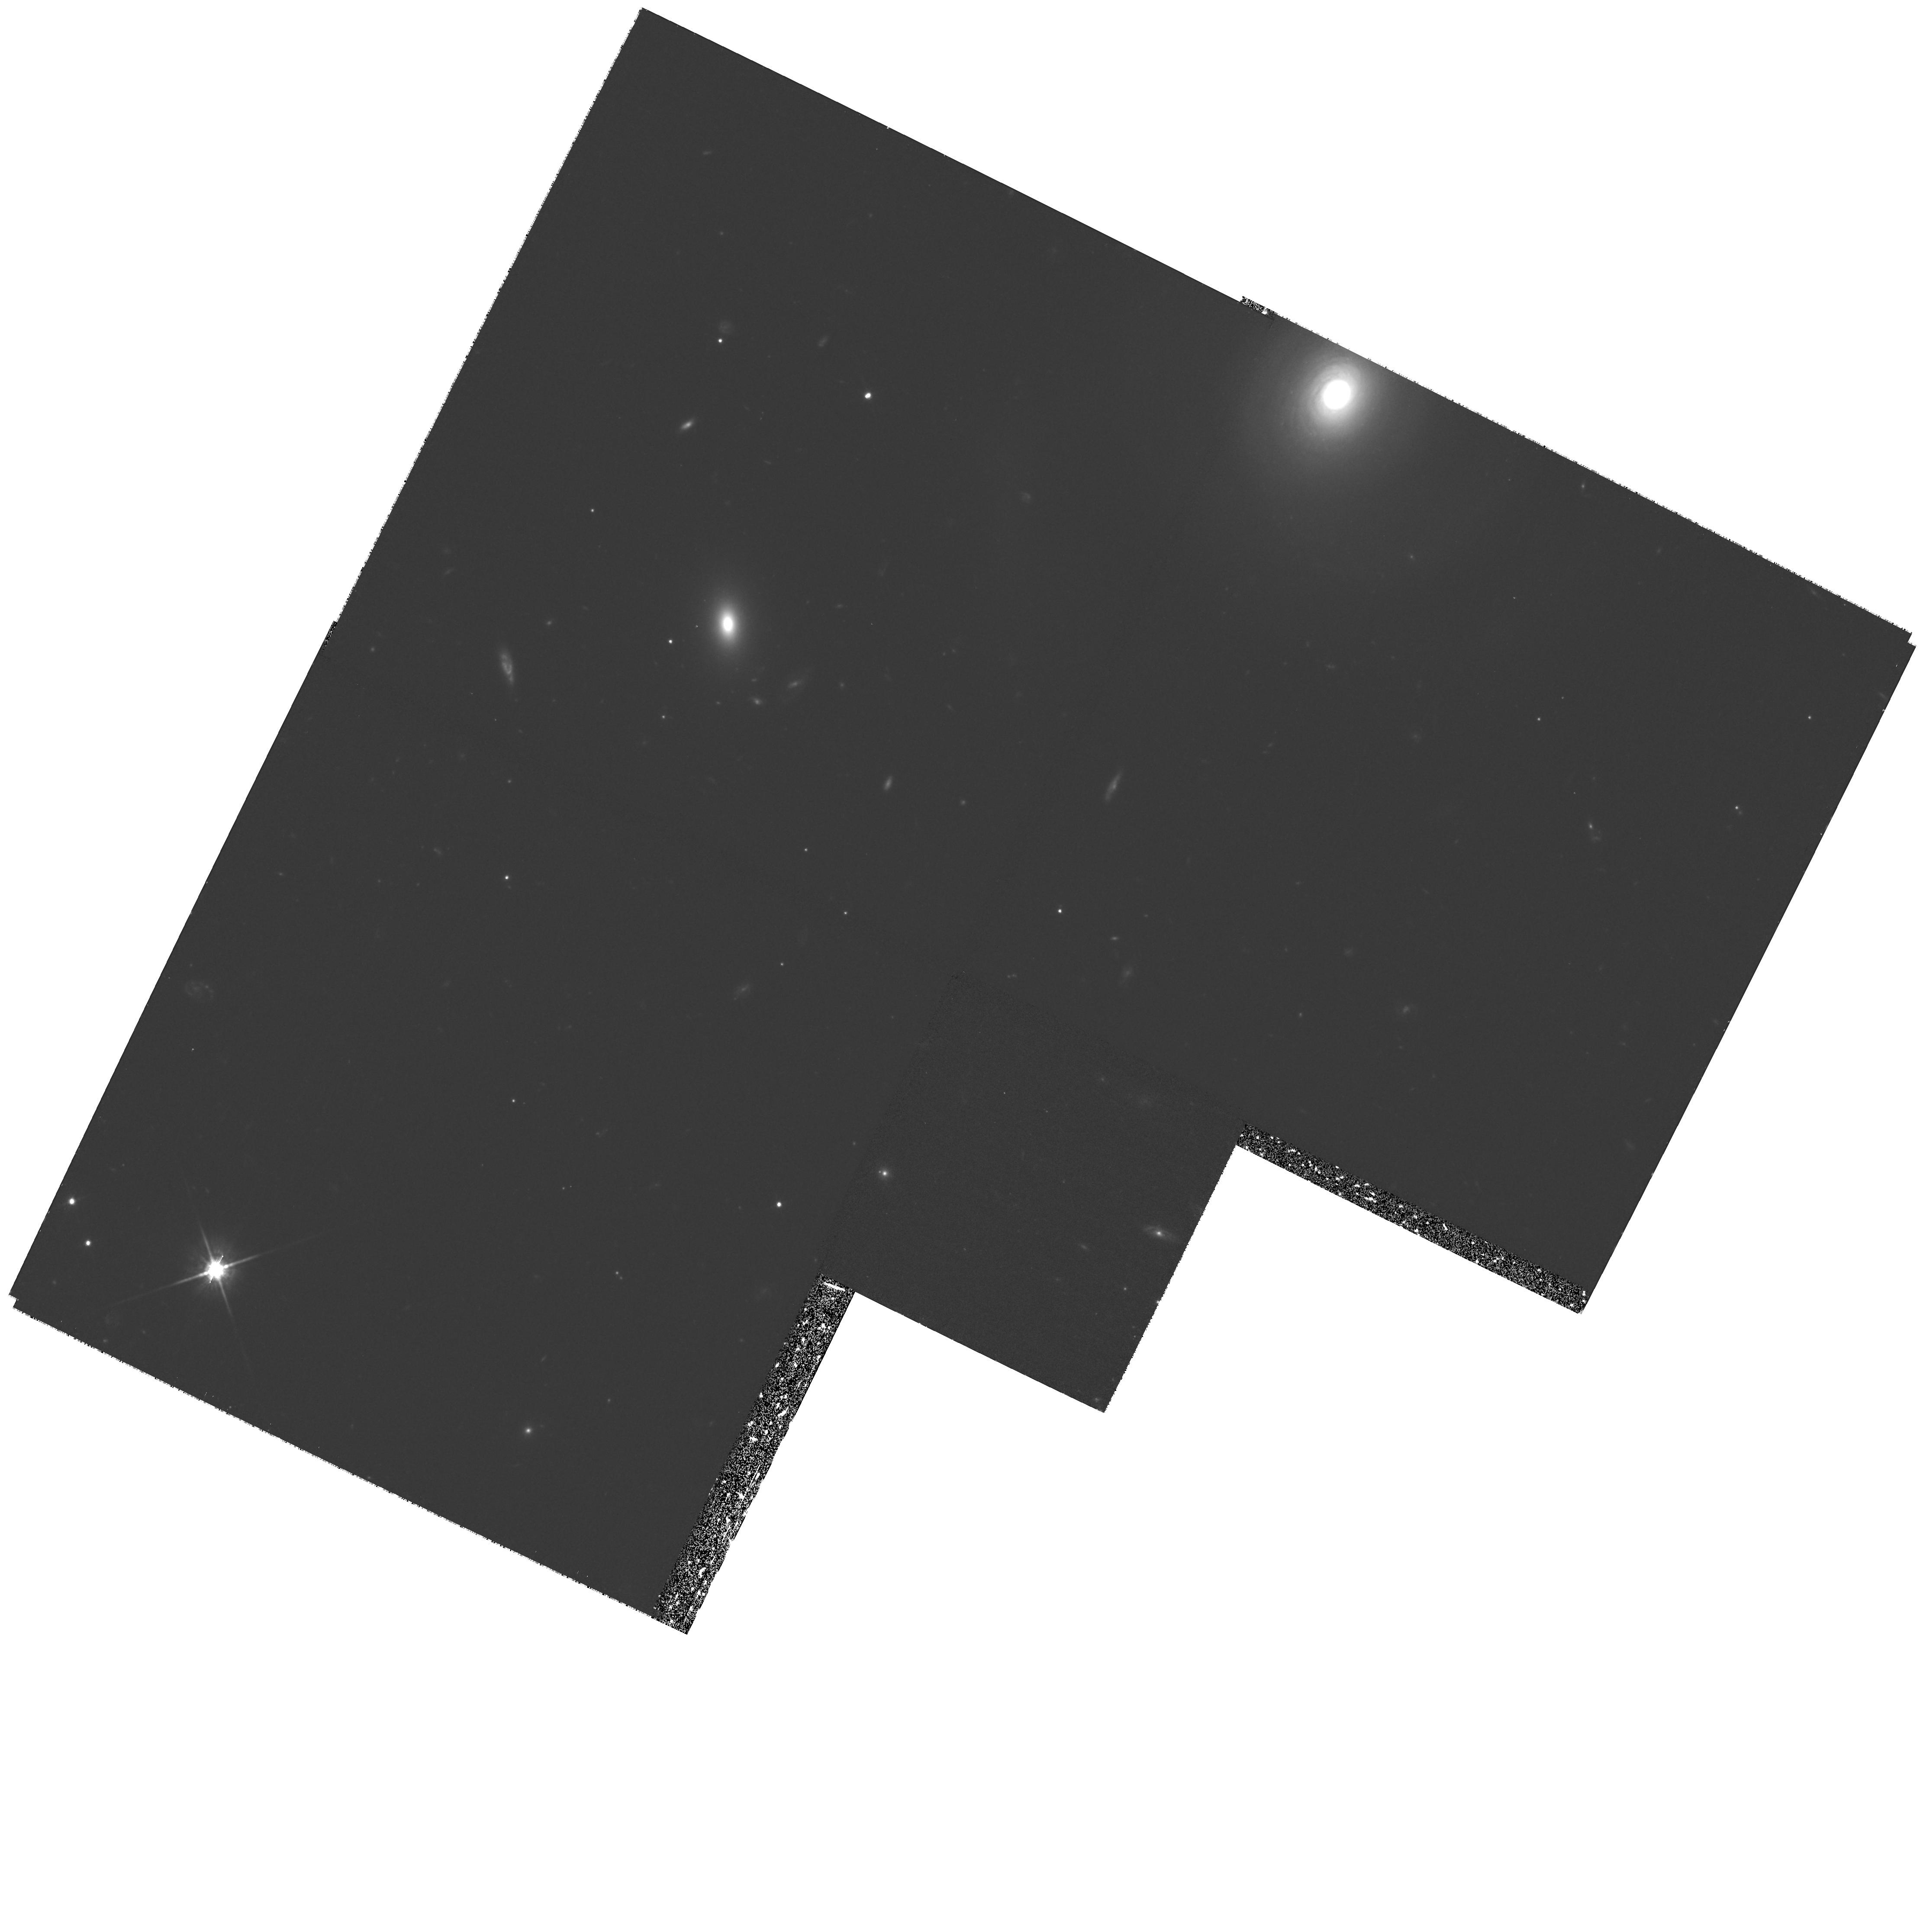
Target: LYNX2-16V31
Instrument: WFPC2/PC
Filter: F814W
Exposure: 1.4 h
Observation ID: hst_8191_03_wfpc2_pc_f814w_u5g103

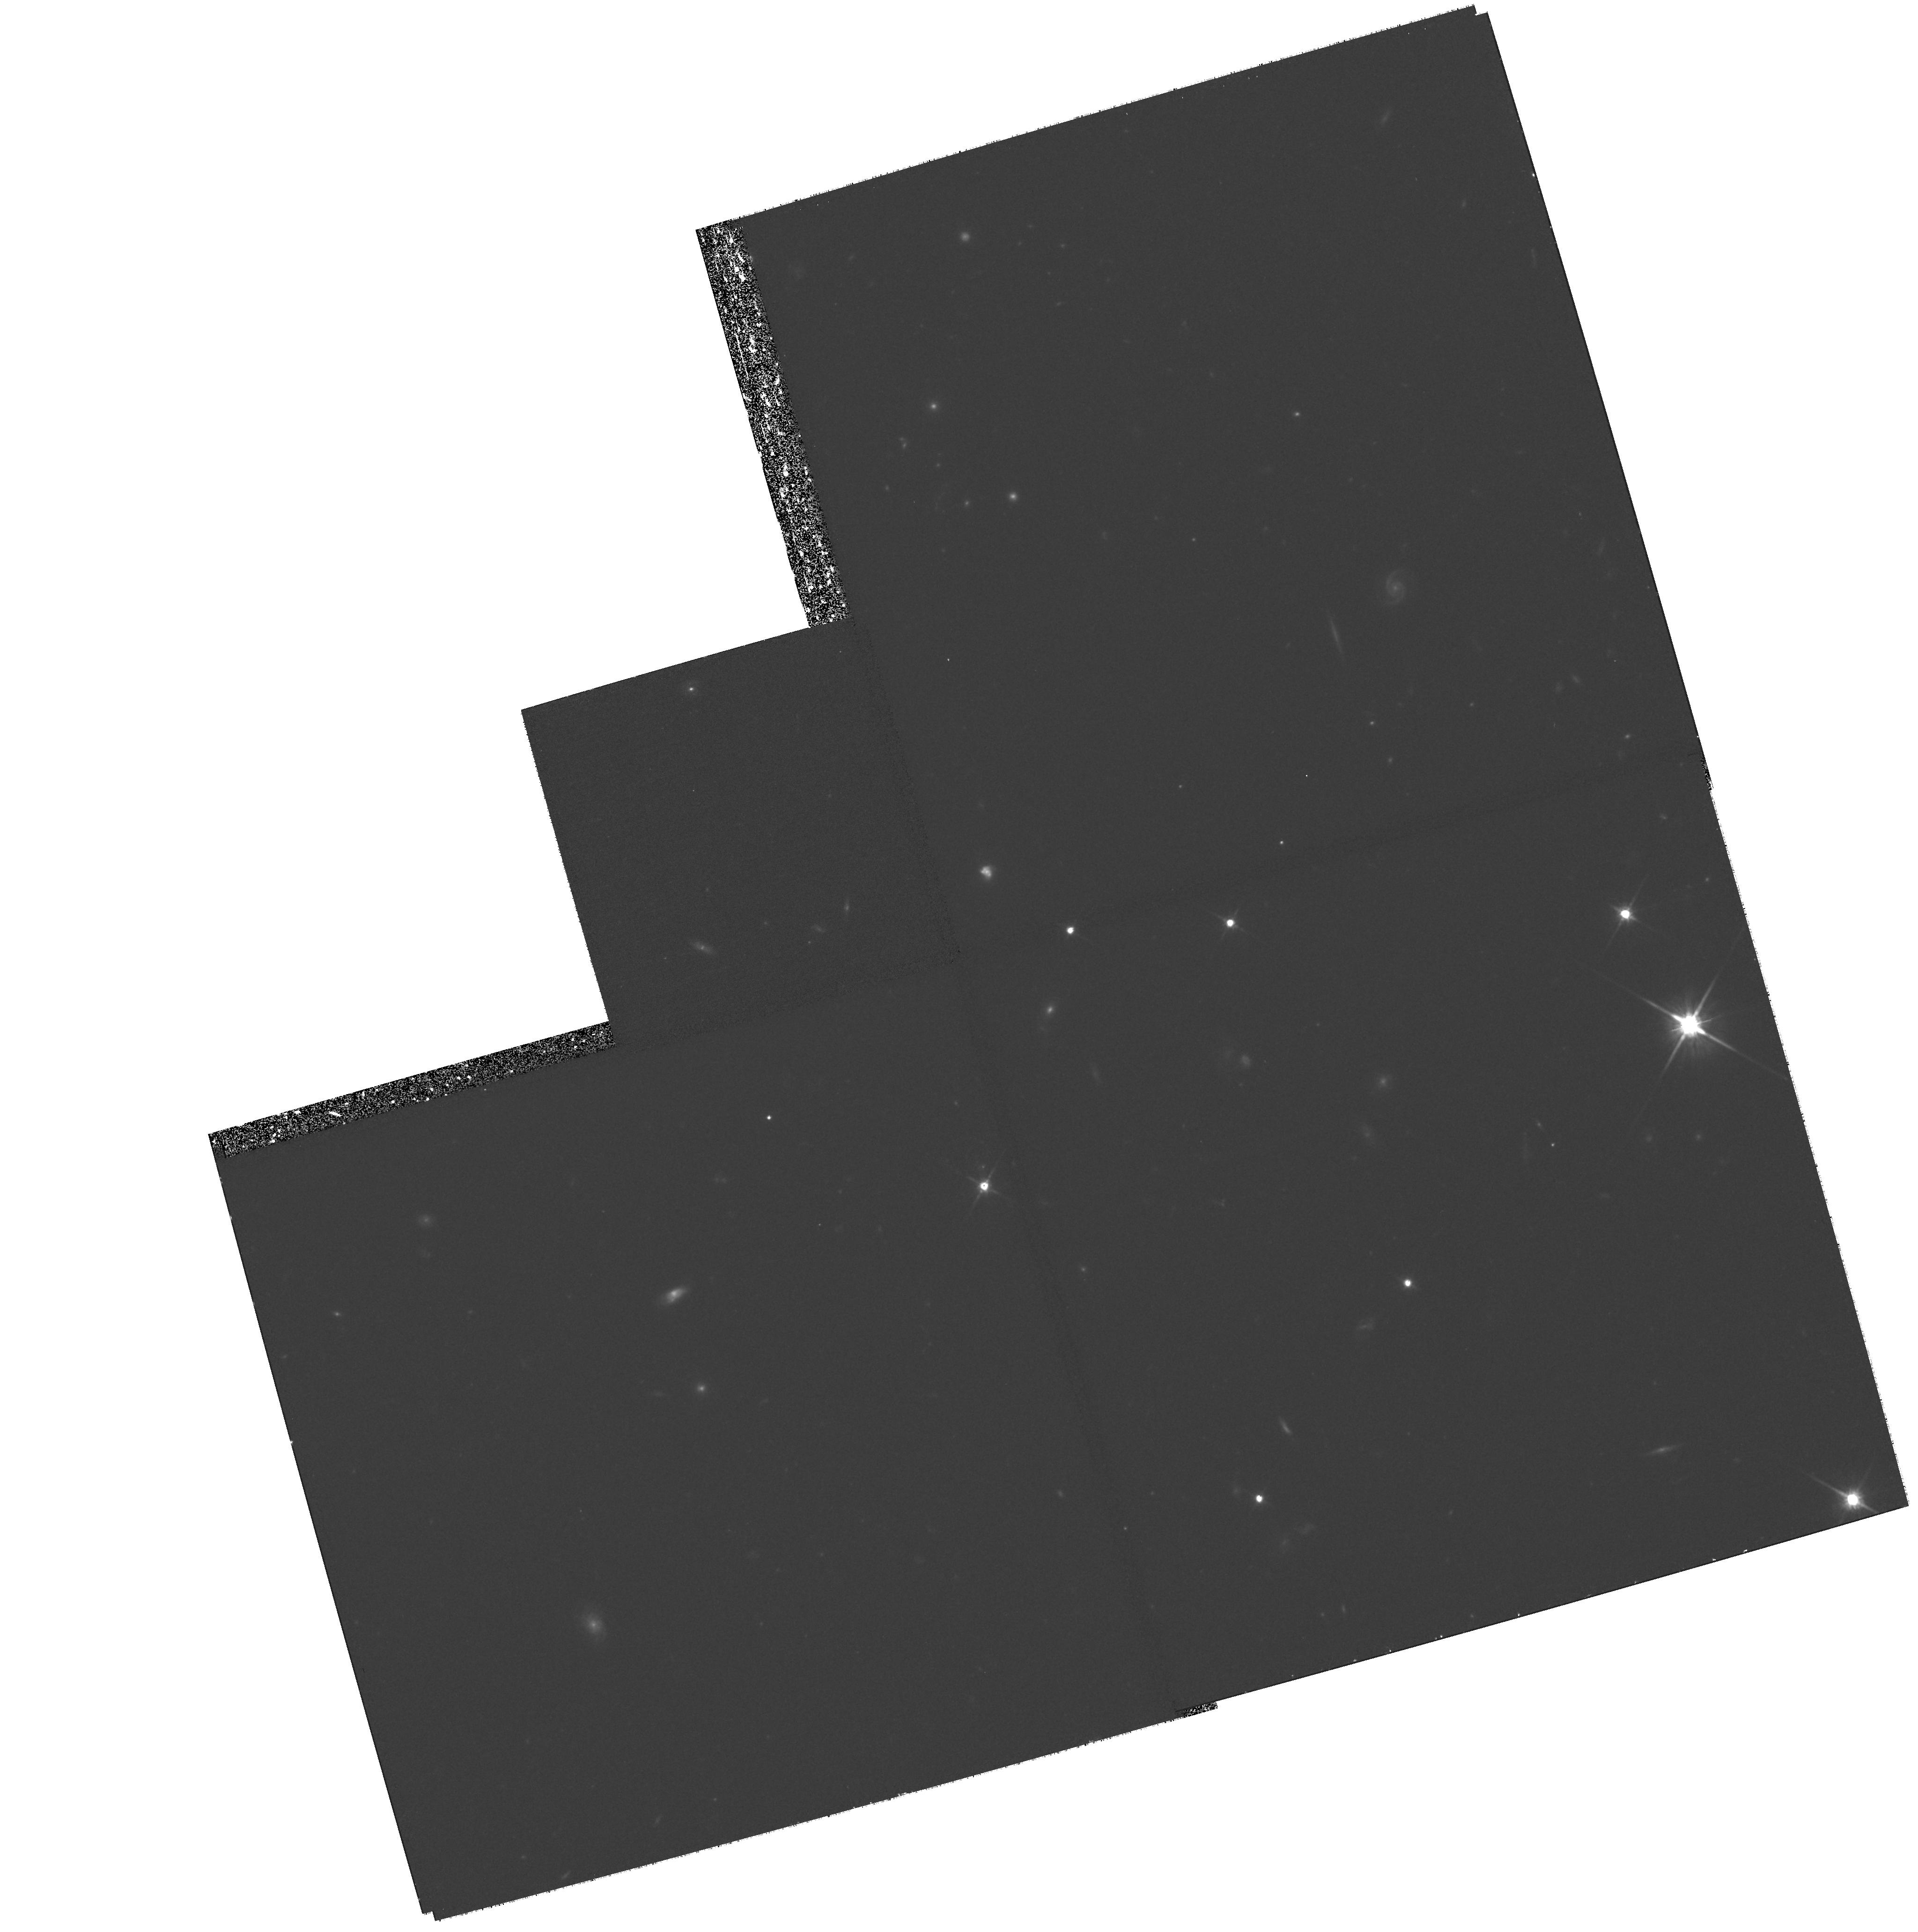
Target: SA68-4
Instrument: WFPC2/PC
Filter: F814W
Exposure: 1.4 h
Observation ID: hst_8191_13_wfpc2_pc_f814w_u5g113

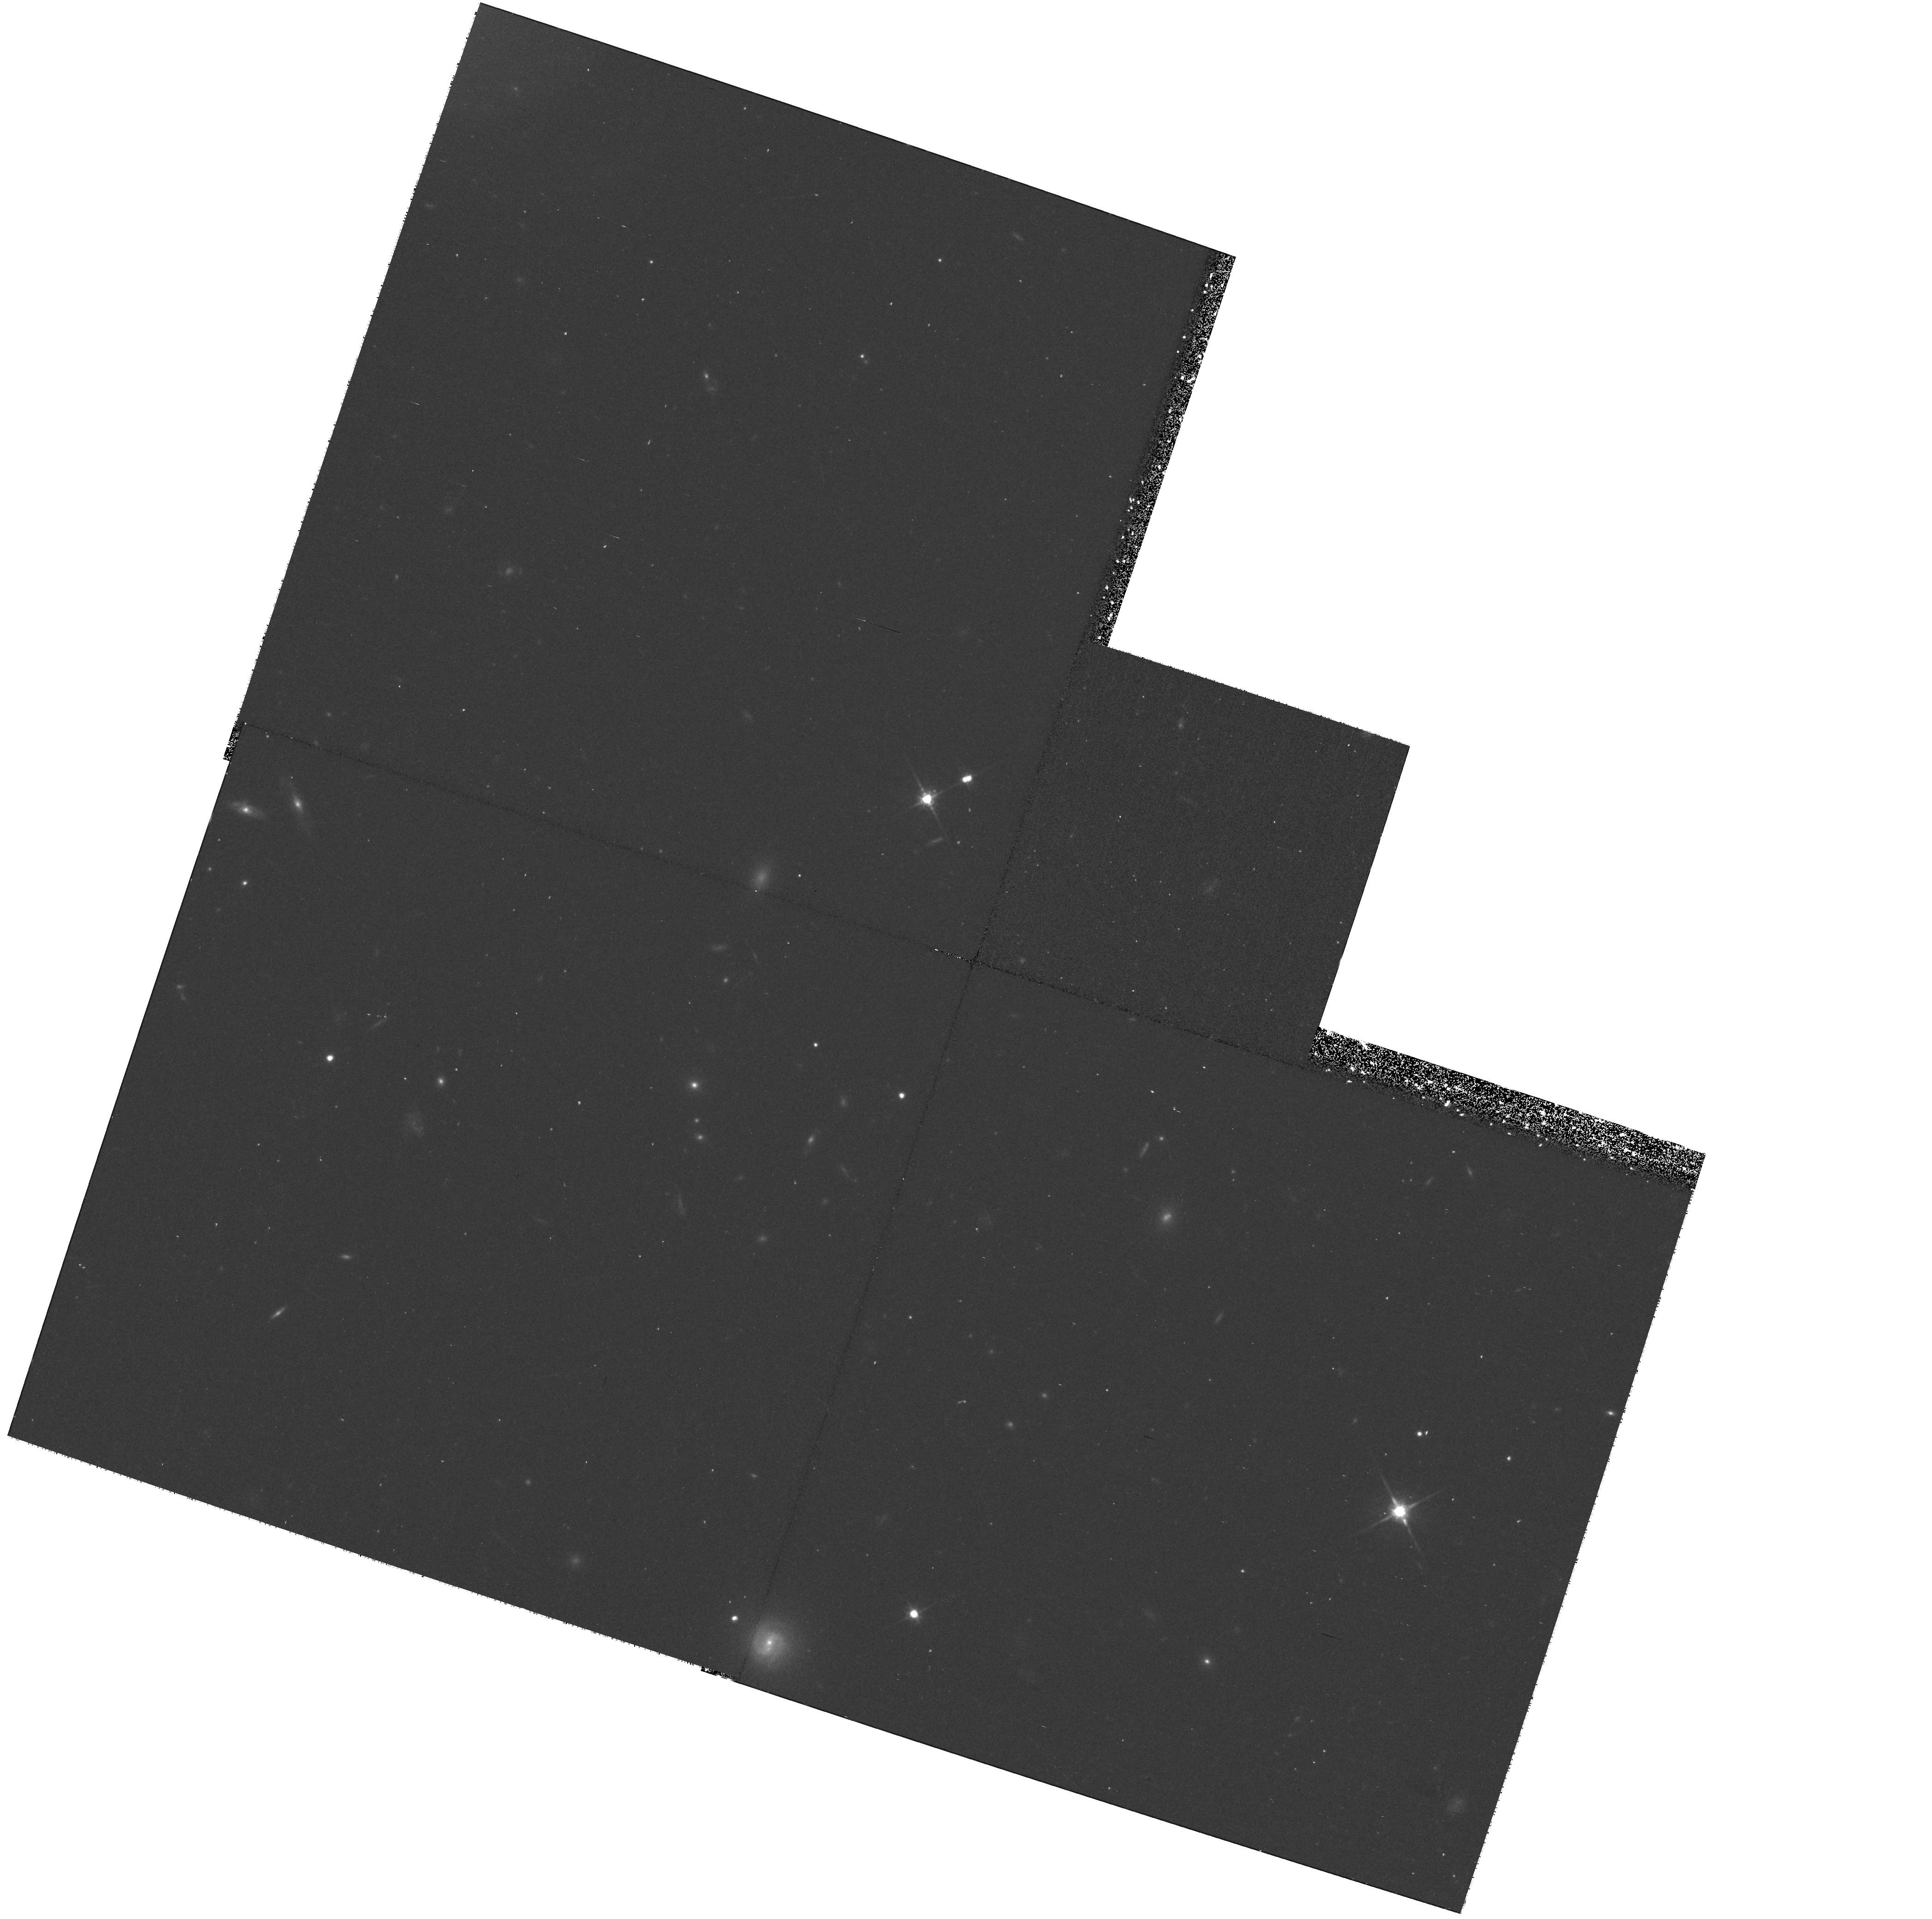
Target: LYNX2-16V22
Instrument: WFPC2/PC
Filter: F814W
Exposure: 40 min
Observation ID: hst_8191_08_wfpc2_pc_f814w_u5g108

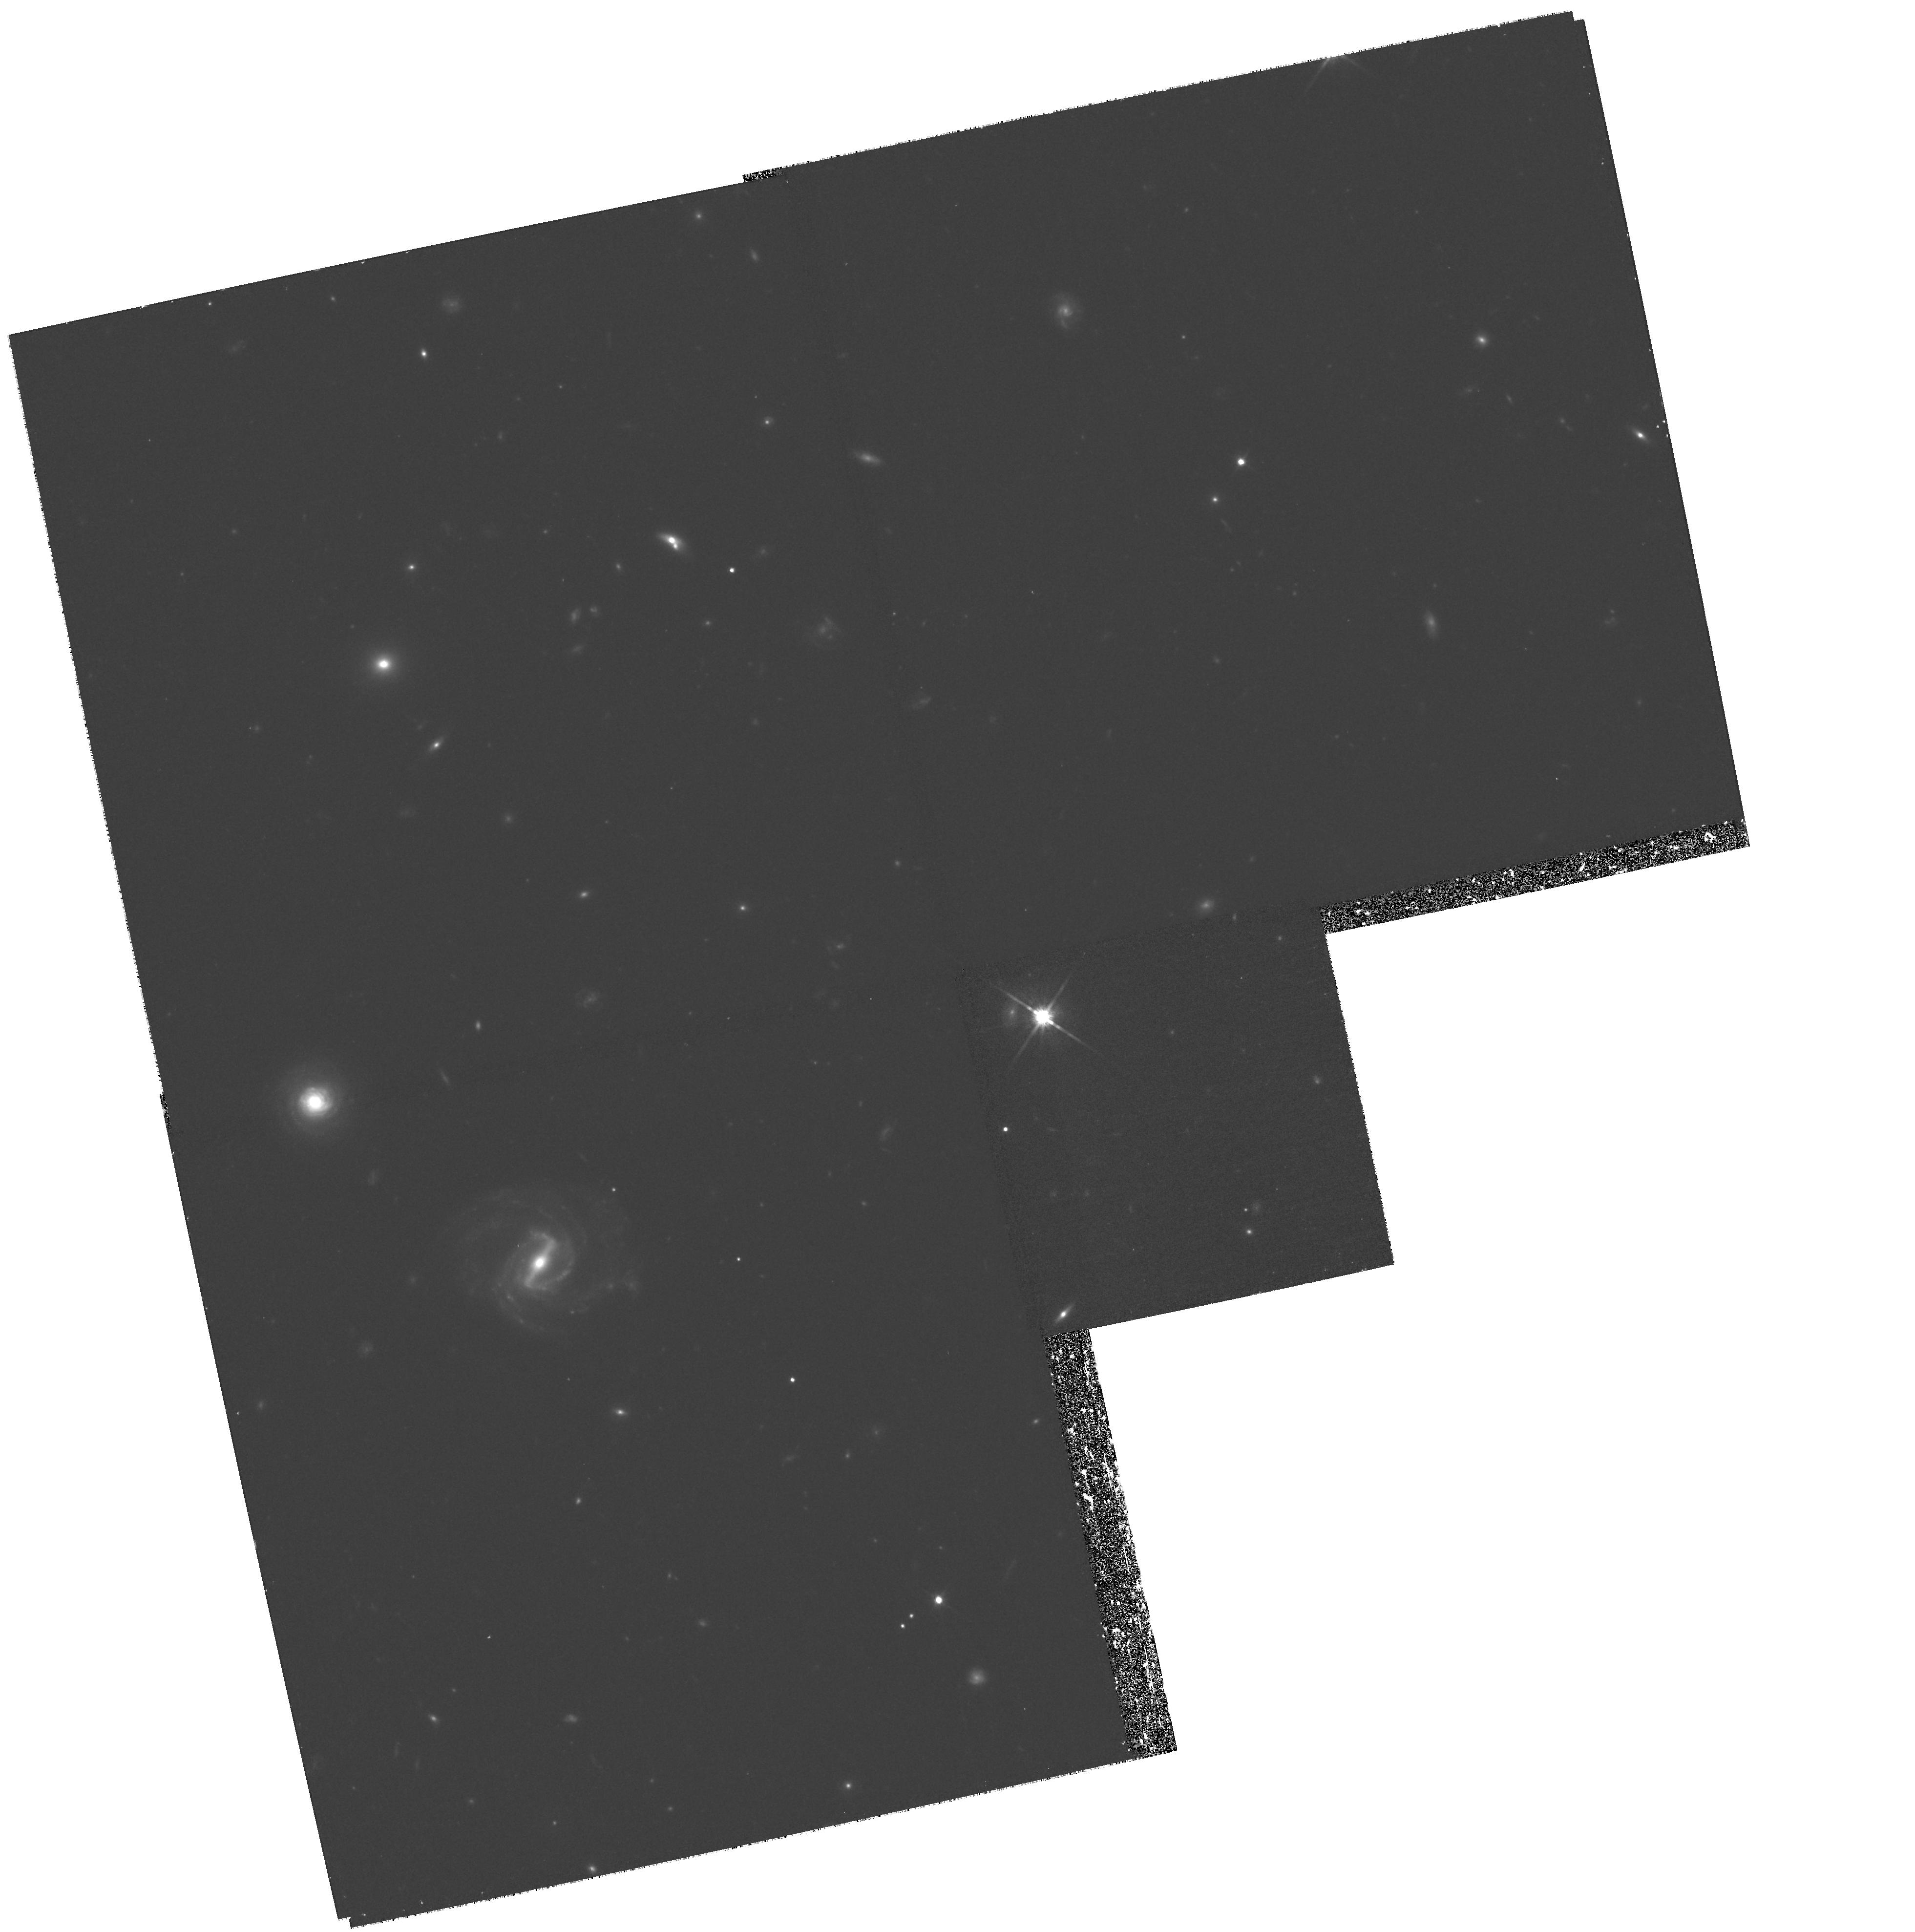
Target: SA68-10
Instrument: WFPC2/PC
Filter: F814W
Exposure: 1.4 h
Observation ID: hst_8191_10_wfpc2_pc_f814w_u5g110

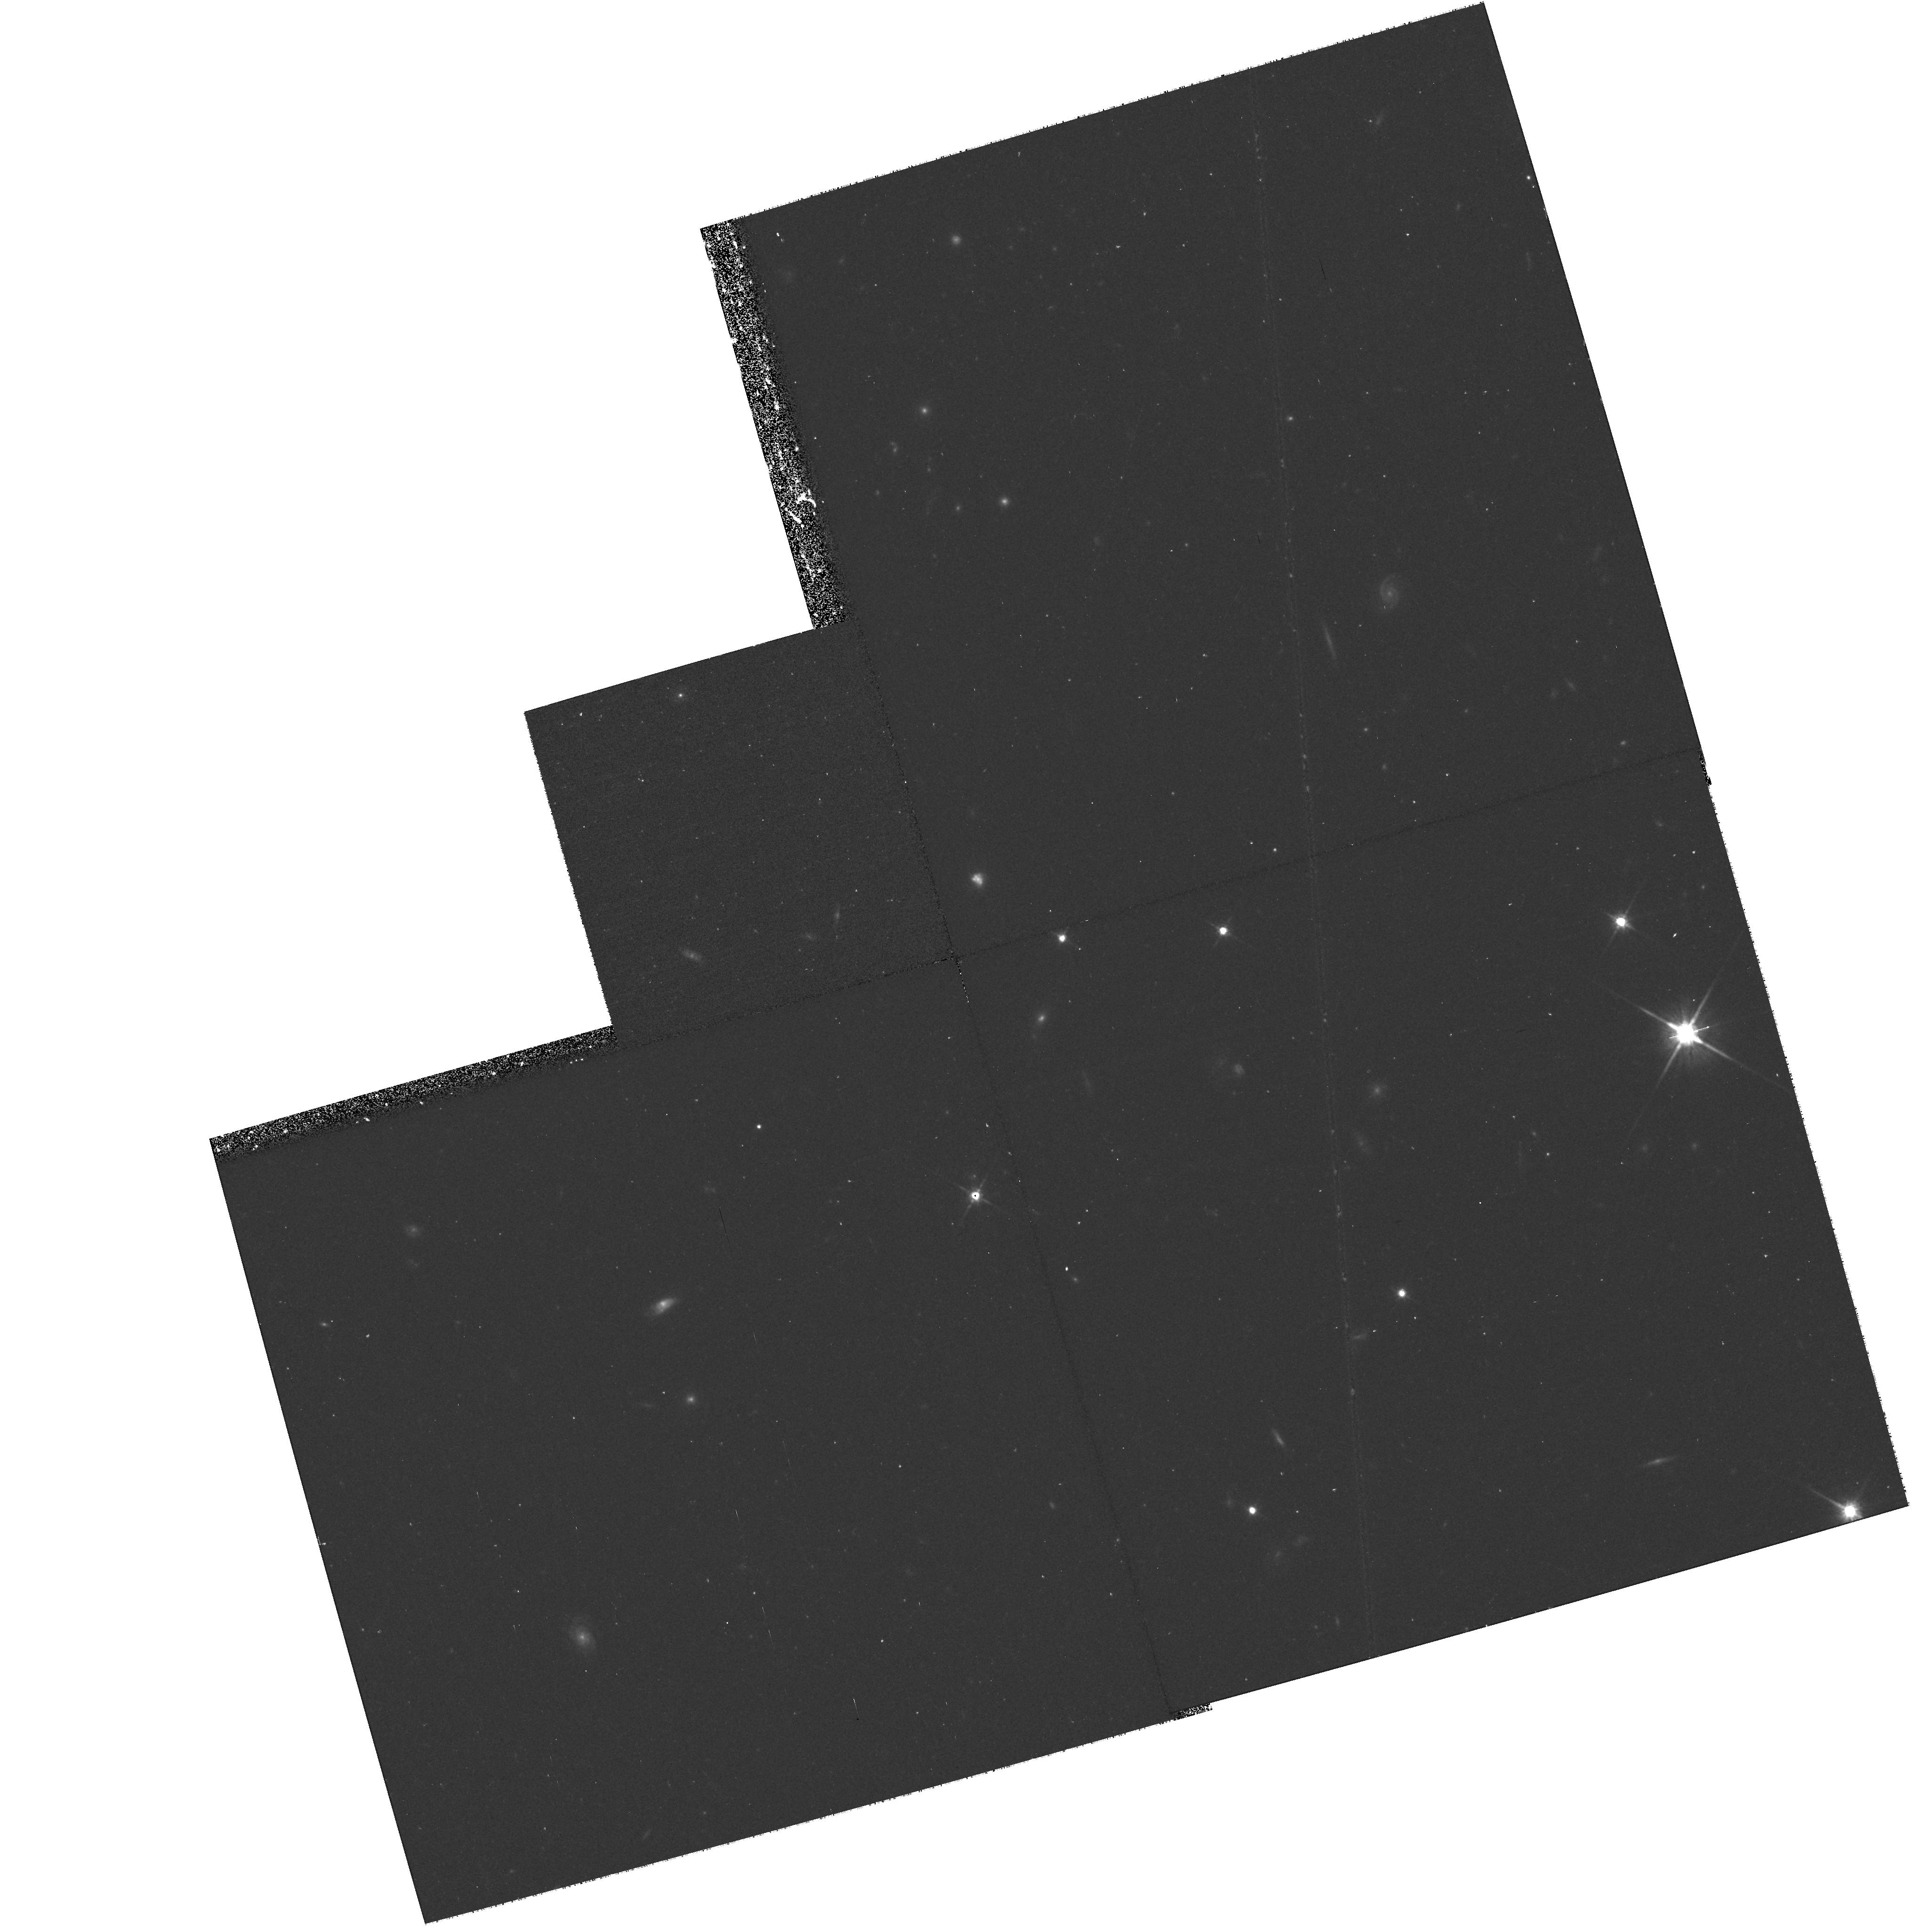
Target: SA68-4
Instrument: WFPC2/PC
Filter: F814W
Exposure: 40 min
Observation ID: hst_8191_14_wfpc2_pc_f814w_u5g114

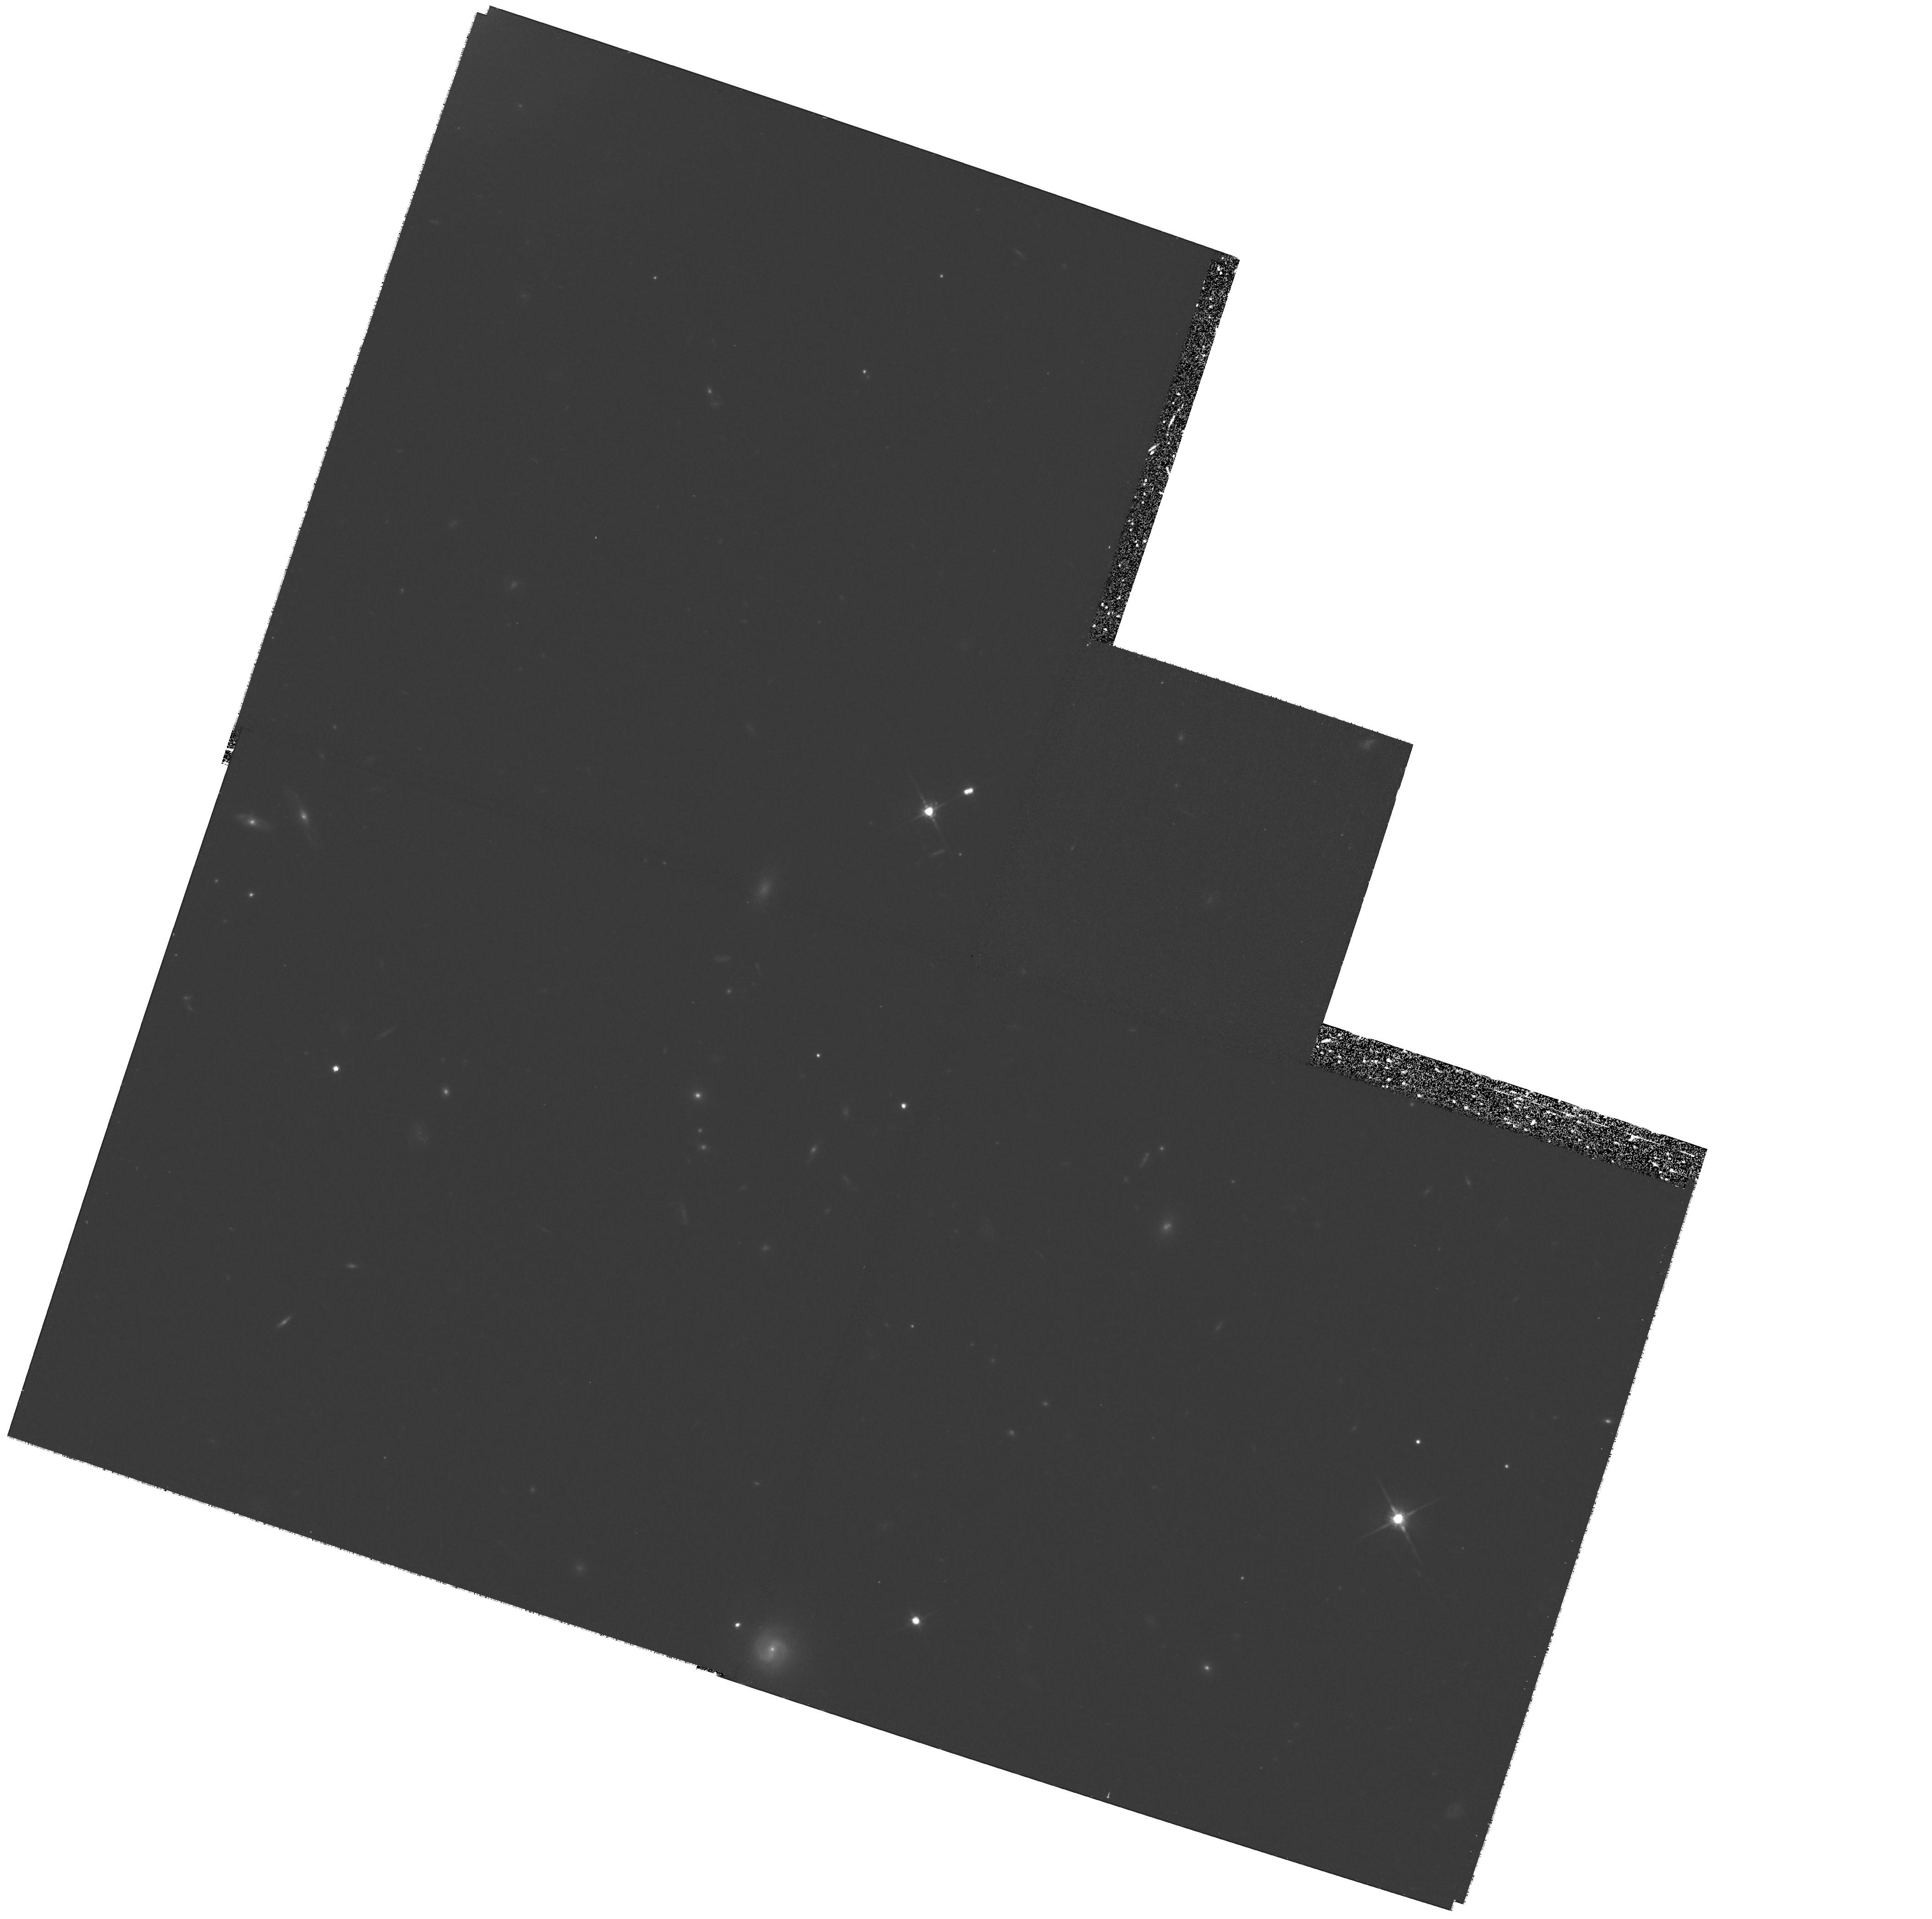
Target: LYNX2-16V22
Instrument: WFPC2/PC
Filter: F814W
Exposure: 1.4 h
Observation ID: hst_8191_05_wfpc2_pc_f814w_u5g105

The Faintest Radio Galaxies: Interacting Starbursts at z<1 (PI: Lowenthal, James)

We propose deep WFPC2 imaging and STIS slitless spectroscopy of two of our ultra-deep VLA fields. Those 4- and 6-cm maps have 1-Sigma levels of 3 and 11 Mu-Jy, respectively, comparable to VLA observations of the HDF, and show 14 and 9 sources in statistically complete samples. Keck spectroscopy and imaging to B, R, I ~26.5 have identified most of the sources as compact, luminous starbursting and interacting galaxies at redshifts z es1; about 25\ at z>1.5. Our goals here are: (1) identify the remaining sources; (2) pinpoint regions of star formation; (3) quantify the incidence of interaction using spatially-resolved kinematics; (4) quantify morphologies; and (5) constrain the evolution of these faintest of radio sources. Only the HDF and one other field have such deep VLA, HST, and Keck data, and there is strong evidence that field-to-field variations are significant. WFPC2 images with F814 will provide the resolution needed to measure morphologies on sub-kpc scales, iden ti fy interaction- induced star-formation, and distinguish AGN from non-AGN components. Slitless spectroscopy with STIS will reveal faint emission-line sources invisible in our Keck images and will provide spatially-resolved kinematics, necessary to disentangle the starforming components in interacting systems. The VLA fields extend over some 8\min\ each, so both WFPC2 and STIS can be used simultaneously.